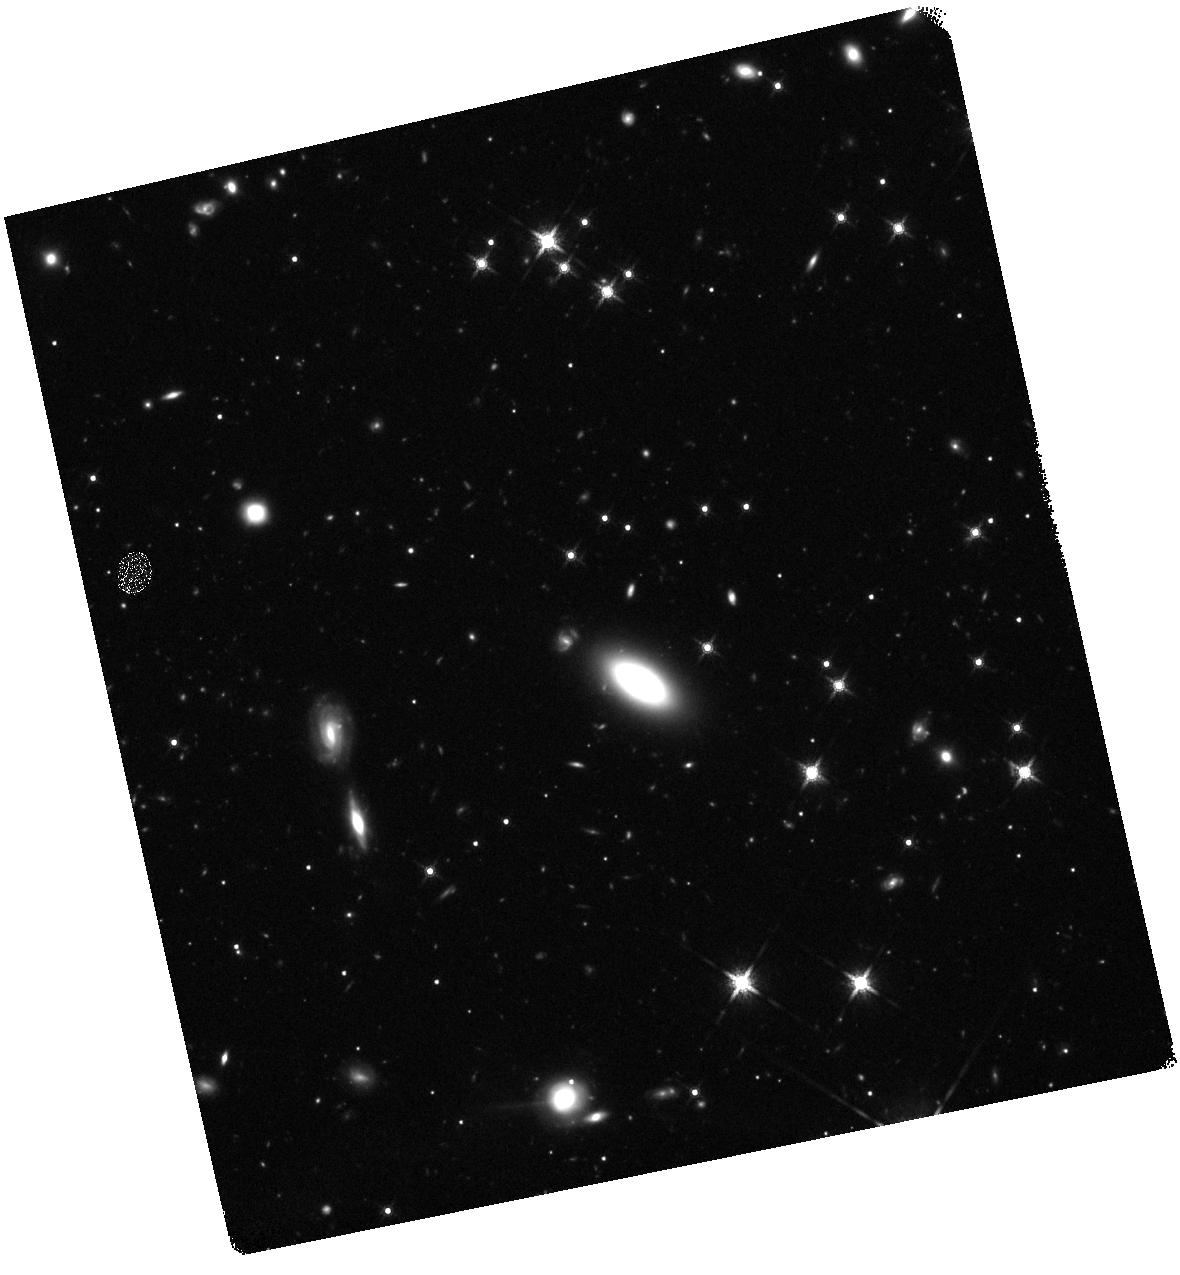
Target: ASASSN-15OI. Instrument: WFC3/IR. Filter: F160W. Exposure: 45 min. Observation ID: hst_13853_03_wfc3_ir_f160w_icsg03

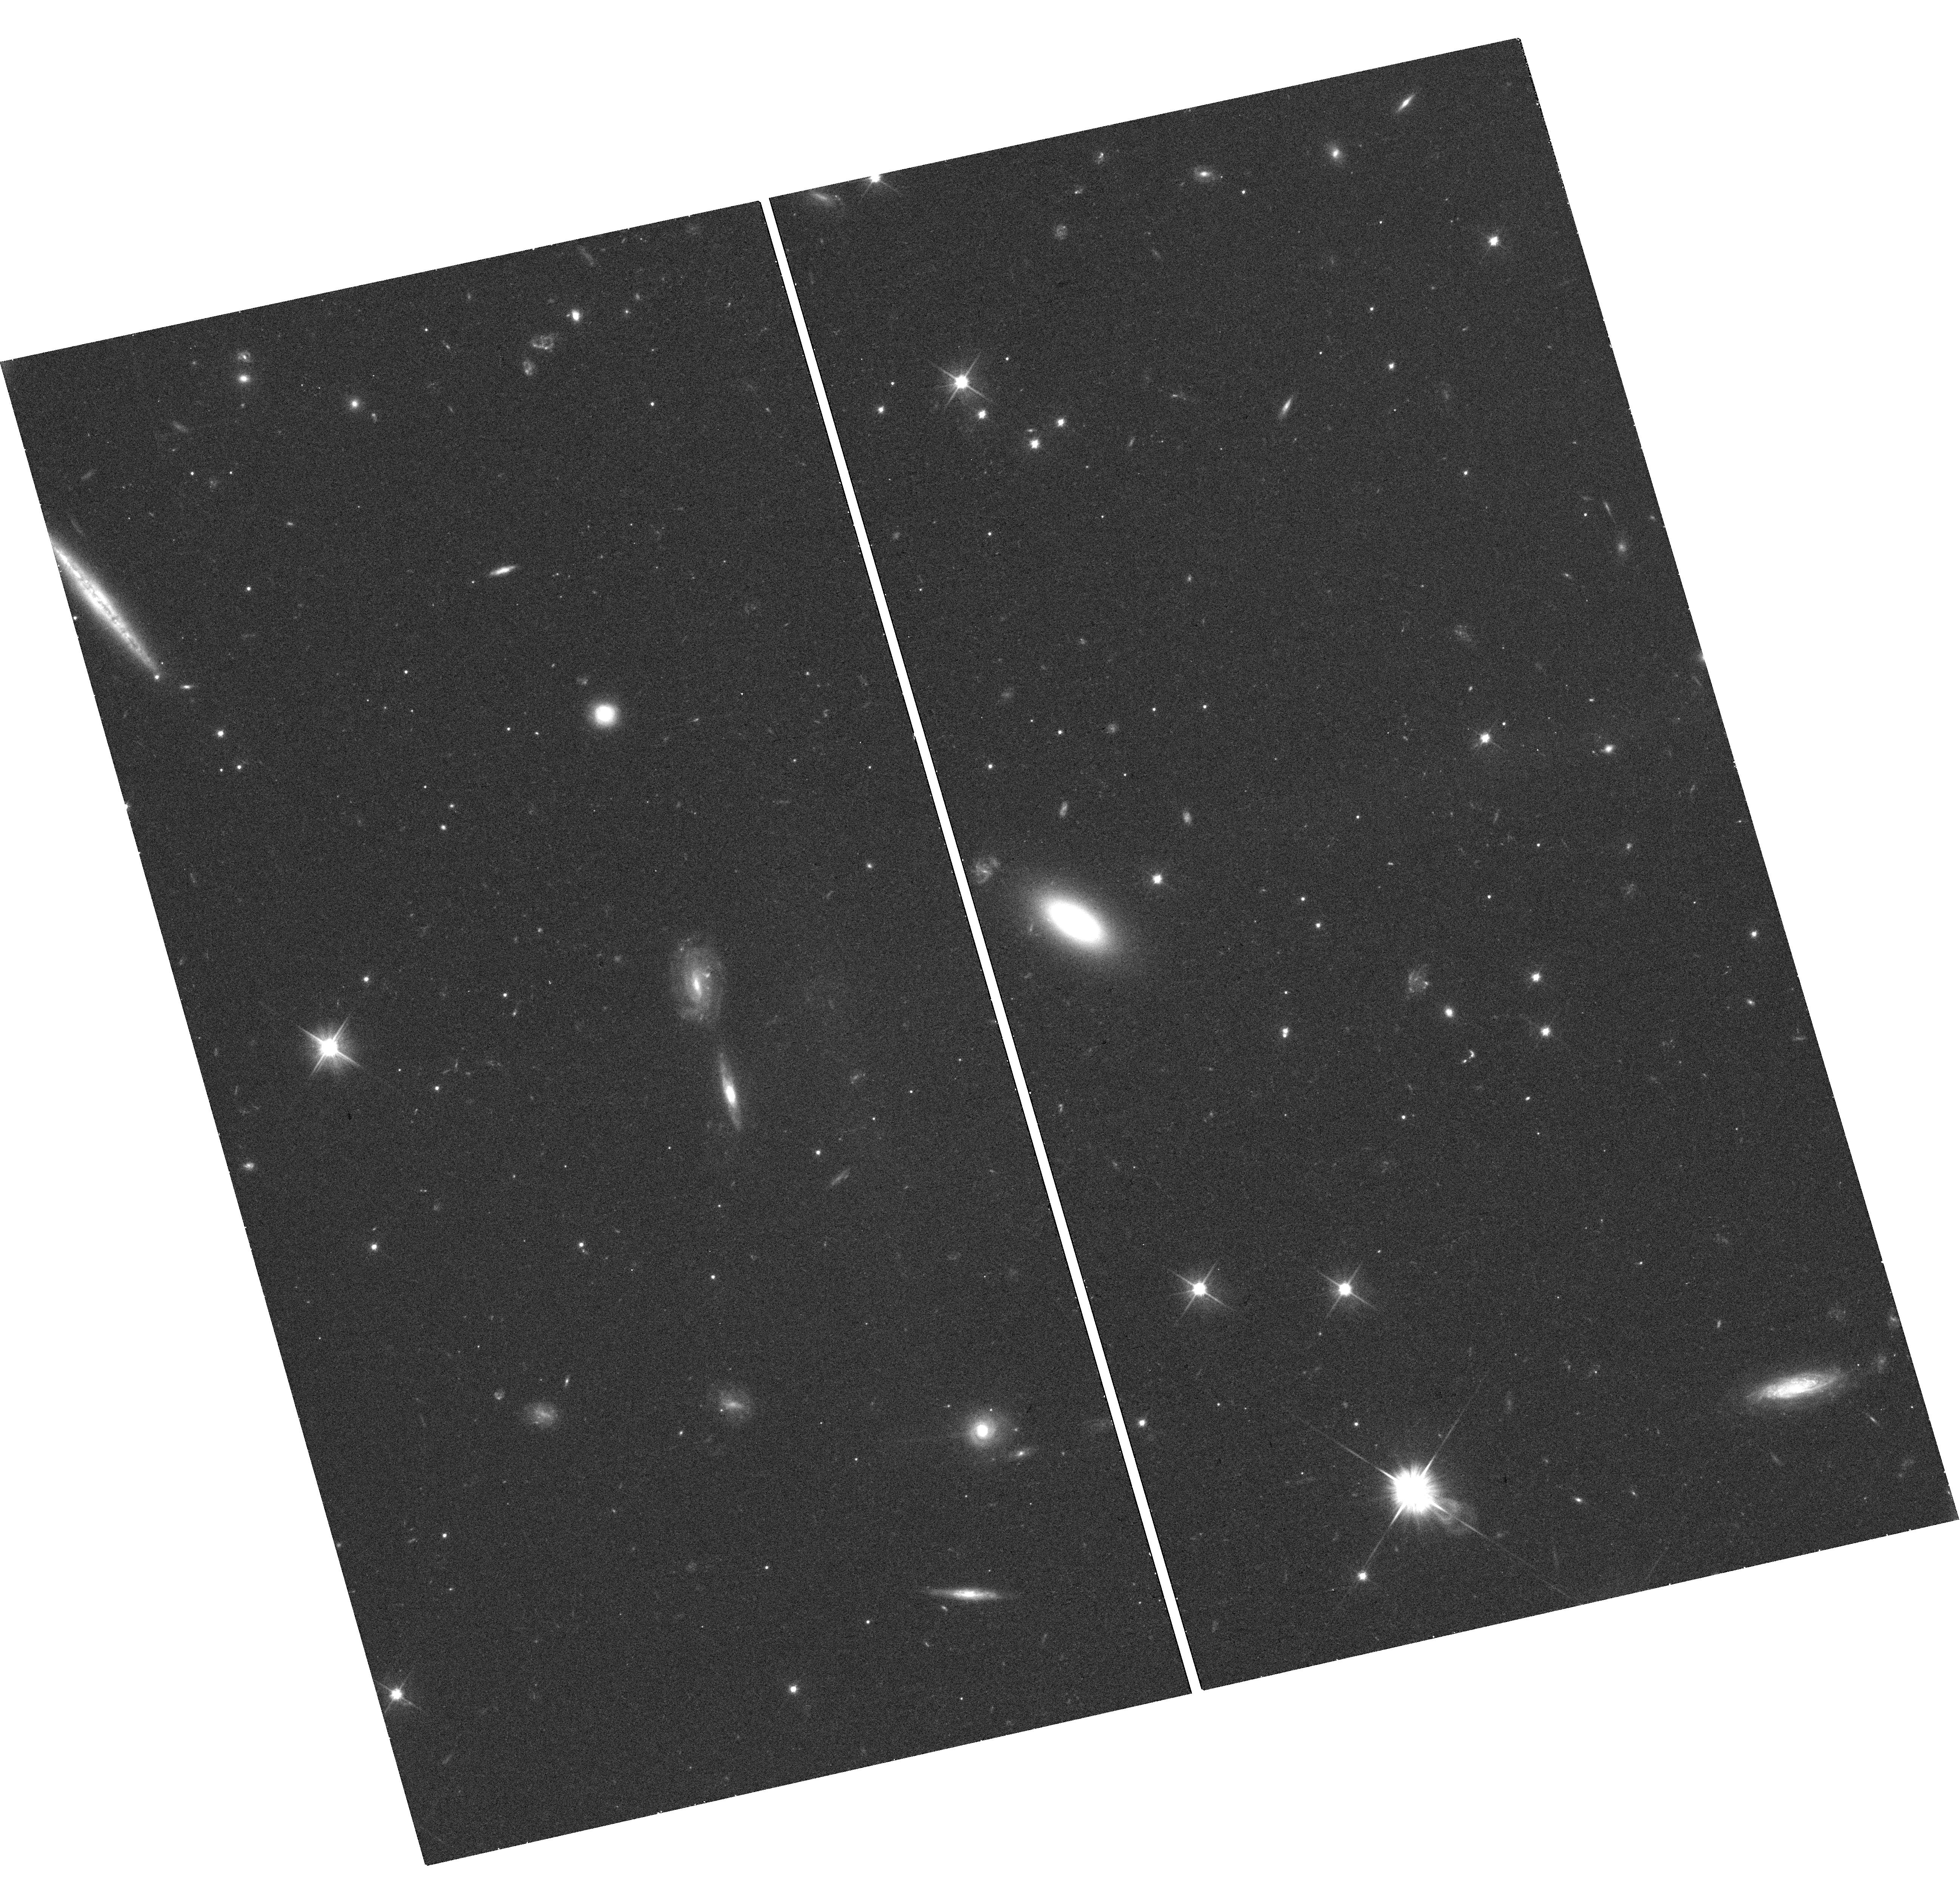
Target: ASASSN-15OI. Instrument: WFC3/UVIS. Filter: F606W. Exposure: 20 min. Observation ID: hst_13853_03_wfc3_uvis_f606w_icsg03

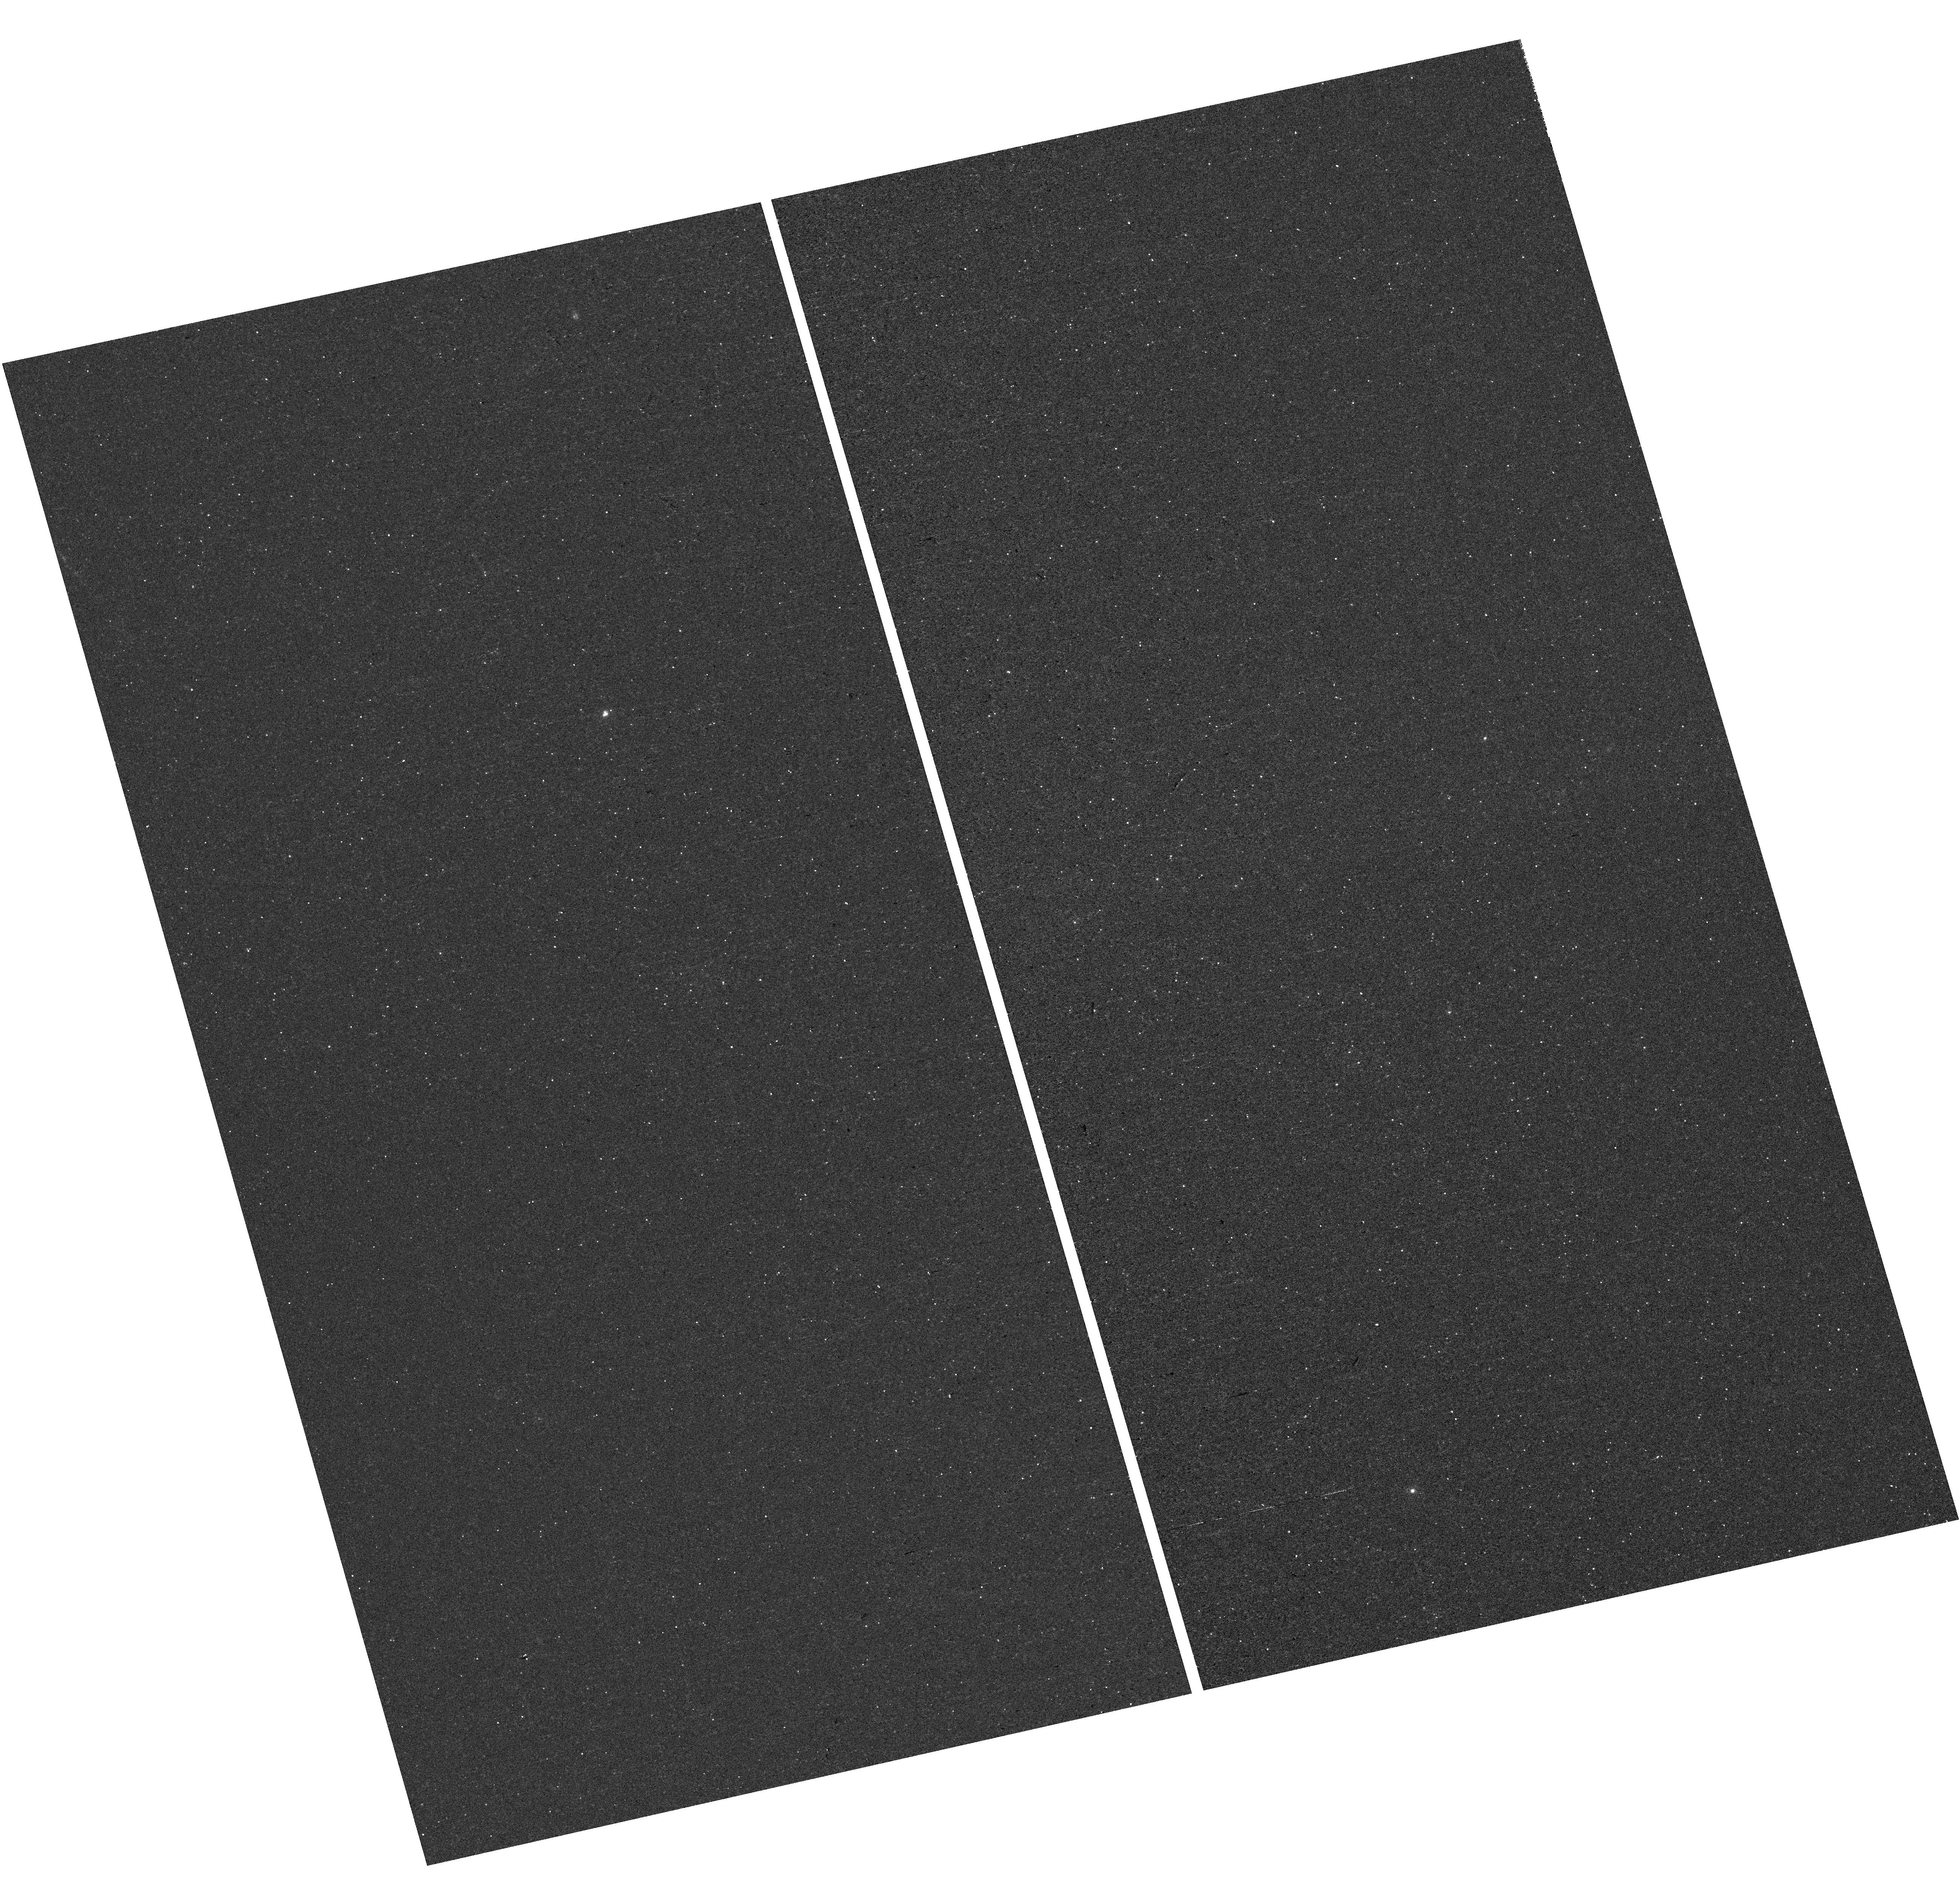
Target: ASASSN-15OI. Instrument: WFC3/UVIS. Filter: F225W. Exposure: 19 min. Observation ID: hst_13853_03_wfc3_uvis_f225w_icsg03

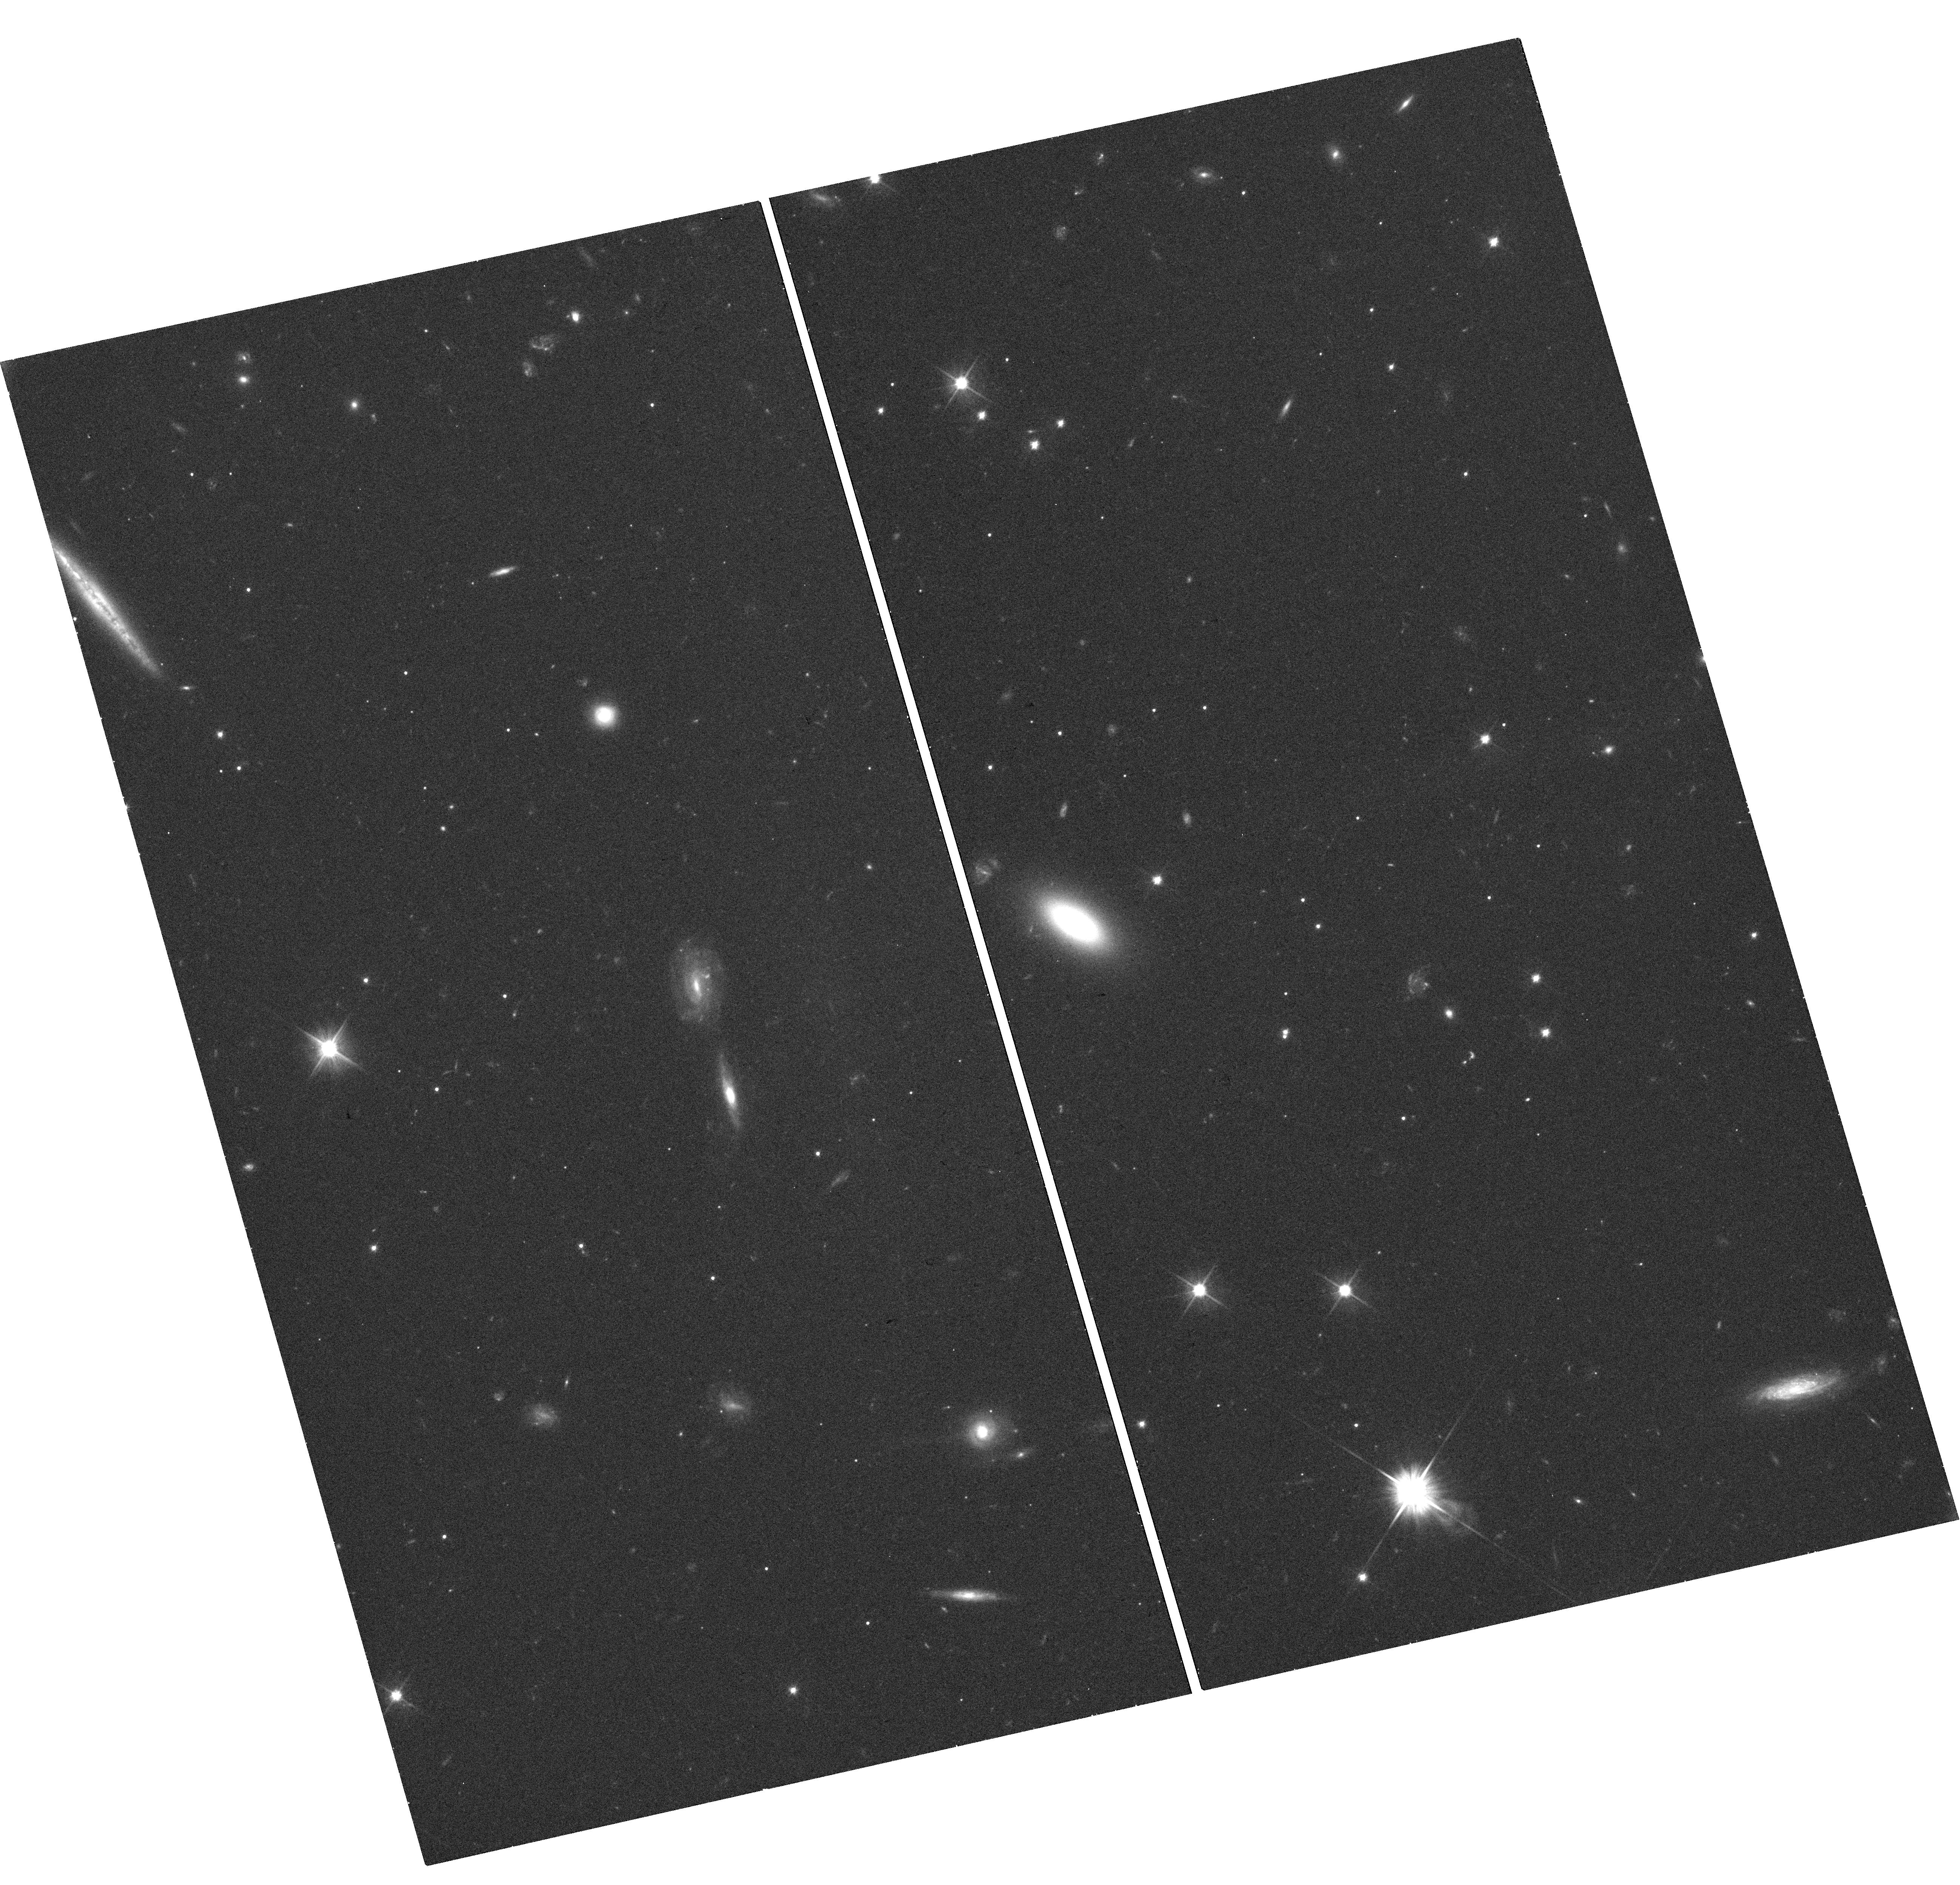
Target: ASASSN-15OI. Instrument: WFC3/UVIS. Filter: F606W. Exposure: 20 min. Observation ID: hst_13853_02_wfc3_uvis_f606w_icsg02

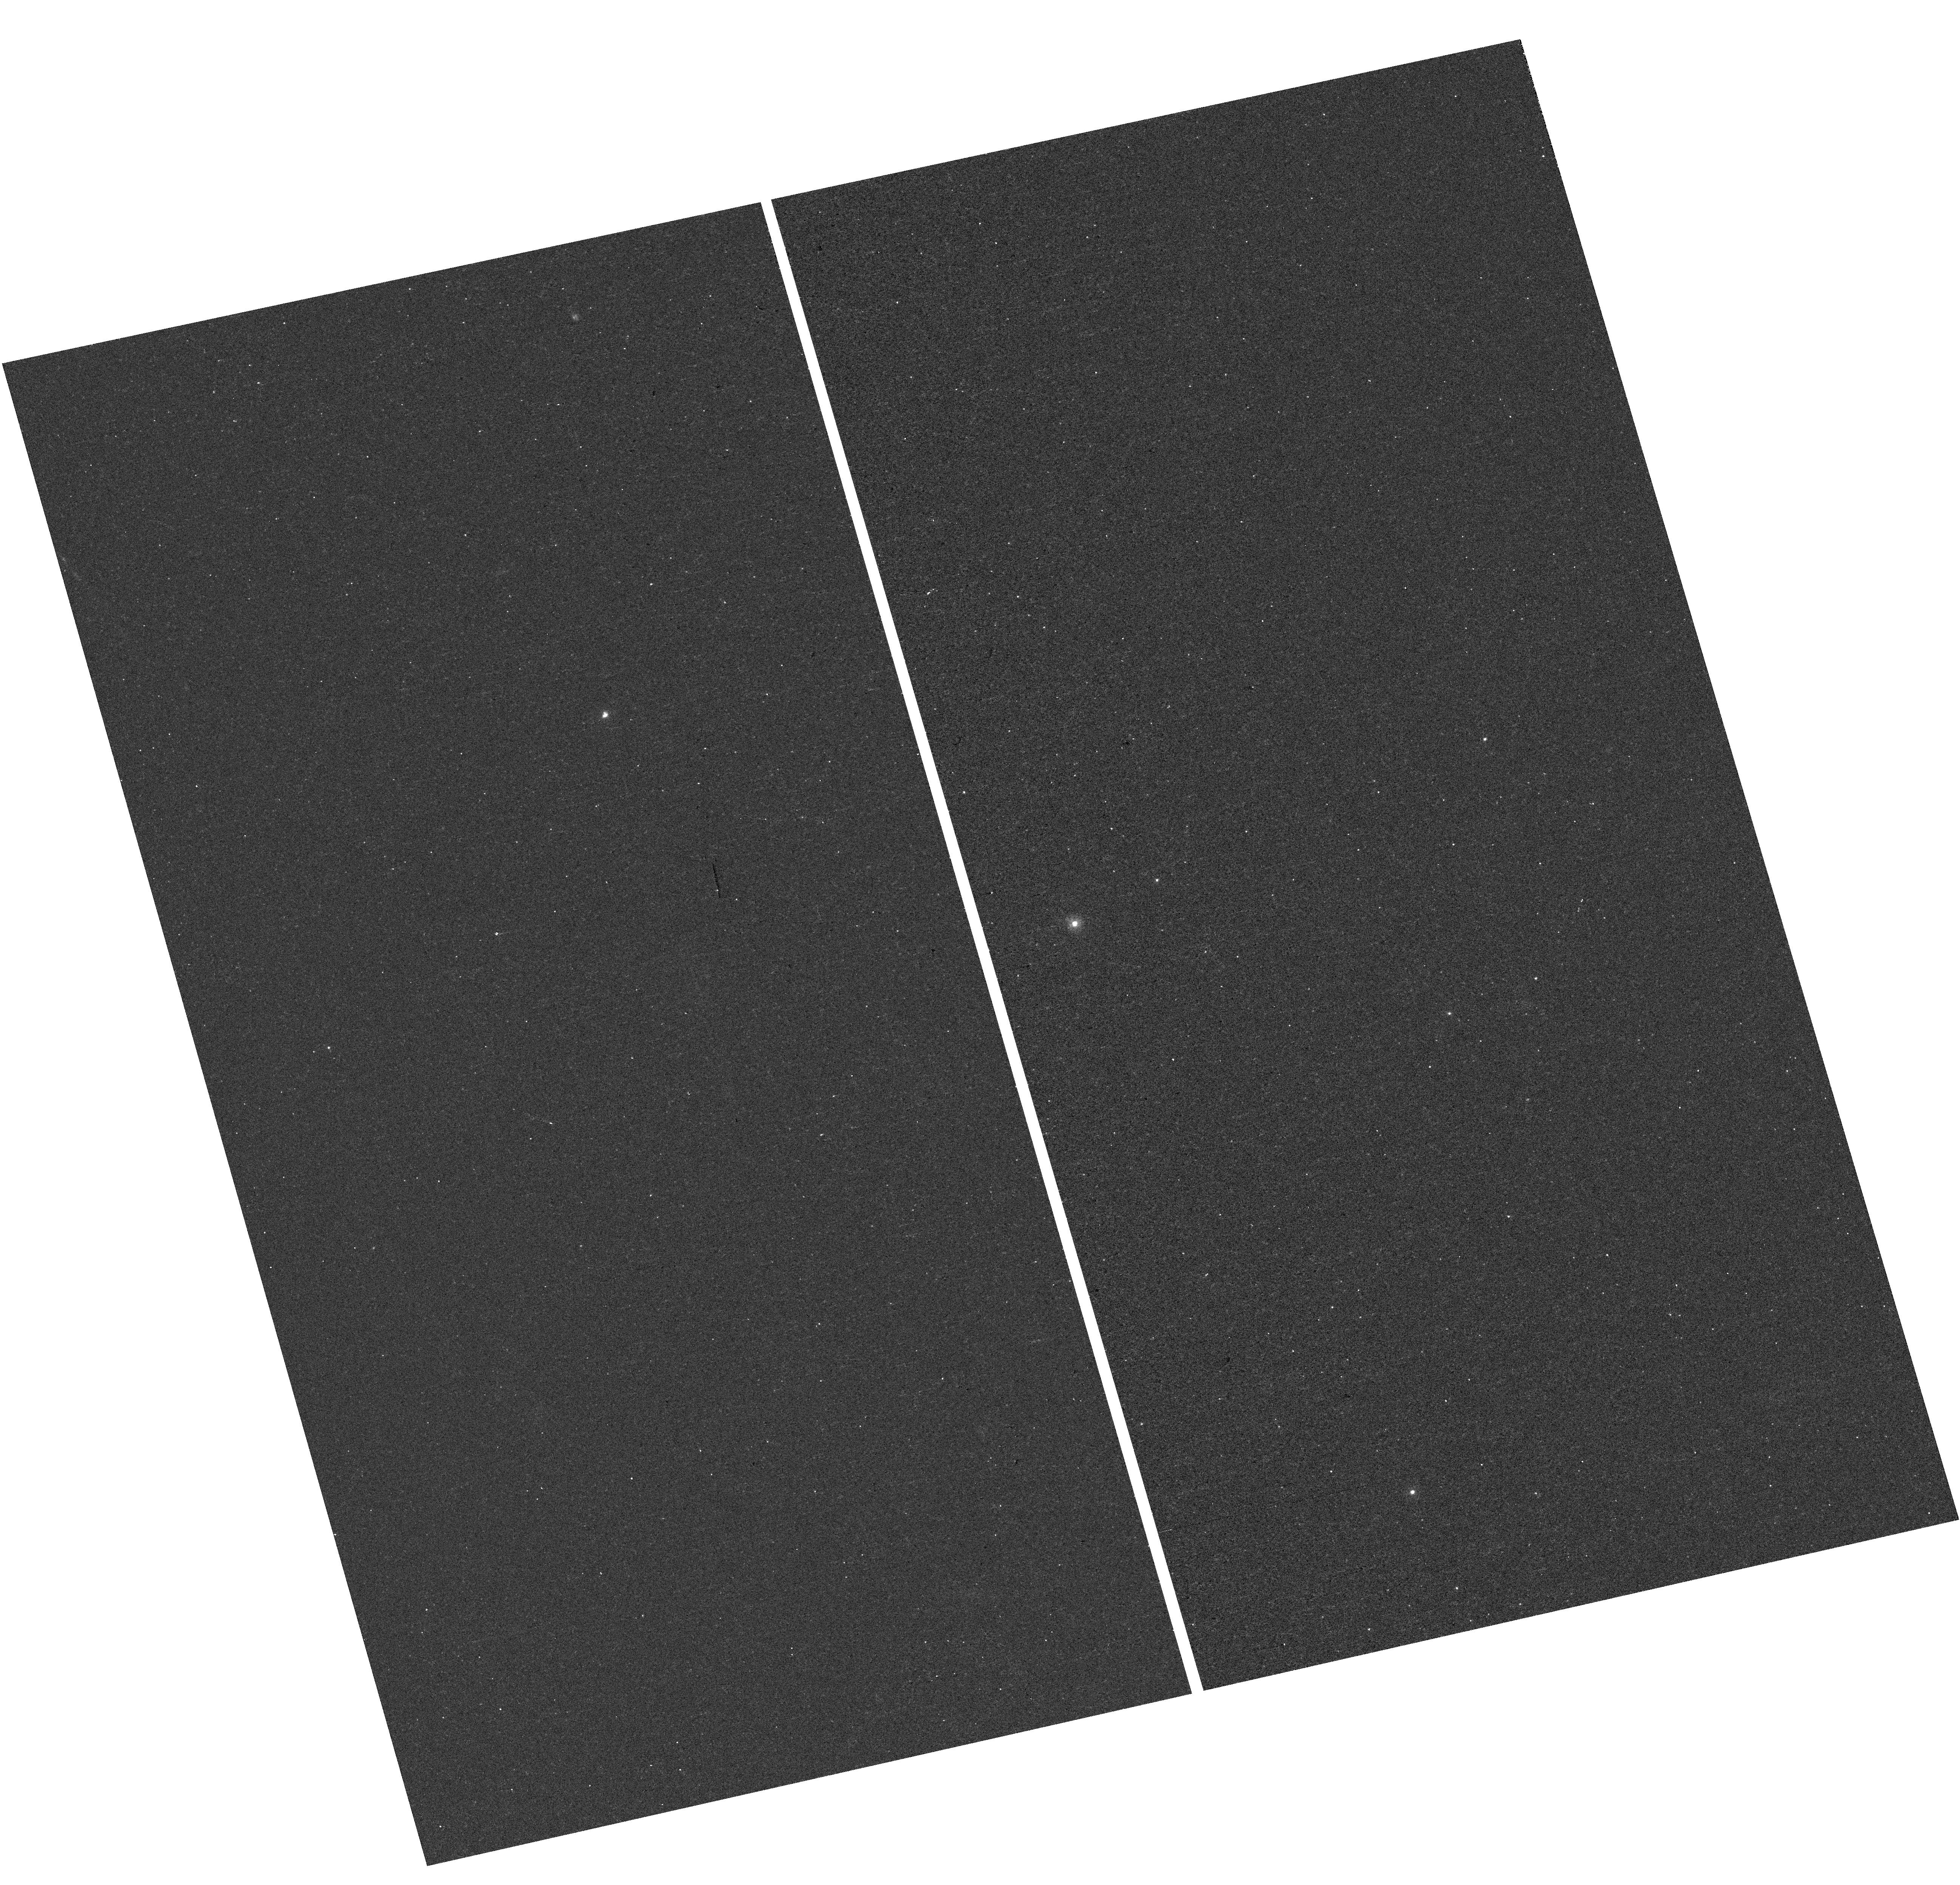
Target: ASASSN-15OI. Instrument: WFC3/UVIS. Filter: F225W. Exposure: 19 min. Observation ID: hst_13853_02_wfc3_uvis_f225w_icsg02

UV Spectroscopy of Newly Discovered Tidal Disruption Flares (PI: Cenko, Stephen Bradley)

When a star passes within the sphere of disruption of a massive black hole, tidal forces will overcome self-gravity and unbind the star. While approximately half of the stellar debris is ejected at high velocities, the remaining material remains bound to the black hole and accretes, resulting in a luminous, long-lived transient known as a tidal disruption flare (TDF). Aside from serving as a unique laboratory for accretion physics, TDFs offer the hope of measuring black hole masses in galaxies much too distant for resolved kinematic studies. In the simplest analytic models, the black hole mass should scale as dt^2, where dt is the time delay between the disruption and the start of the flare. Two primary factors have so far limited precise black hole mass estimates from current TDF searches: 1) The difficulty of distinguishing a bona fide TDF from the many other transients that can occur in galactic nuclei; 2) Determing the nature of the disrupted star from the observed electromagnetic signal (in particular the presence or absence of H in optical spectra). Here we request non-disruptive ToO spectra of two nearby TDF candidates in the UV with STIS. Our objectives are to search for unique "smoking gun" signatures of the tidal disruption process, and to constrain the geometry and composition of the newly formed accretion disk (and hence the disrupted star). Much like type Ia supernovae, these observations will furthermore serve as a cornerstone for future high-redshift TDF discoveries by LSST, where the rest-frame UV emission is redshifted into the optical bandpass.